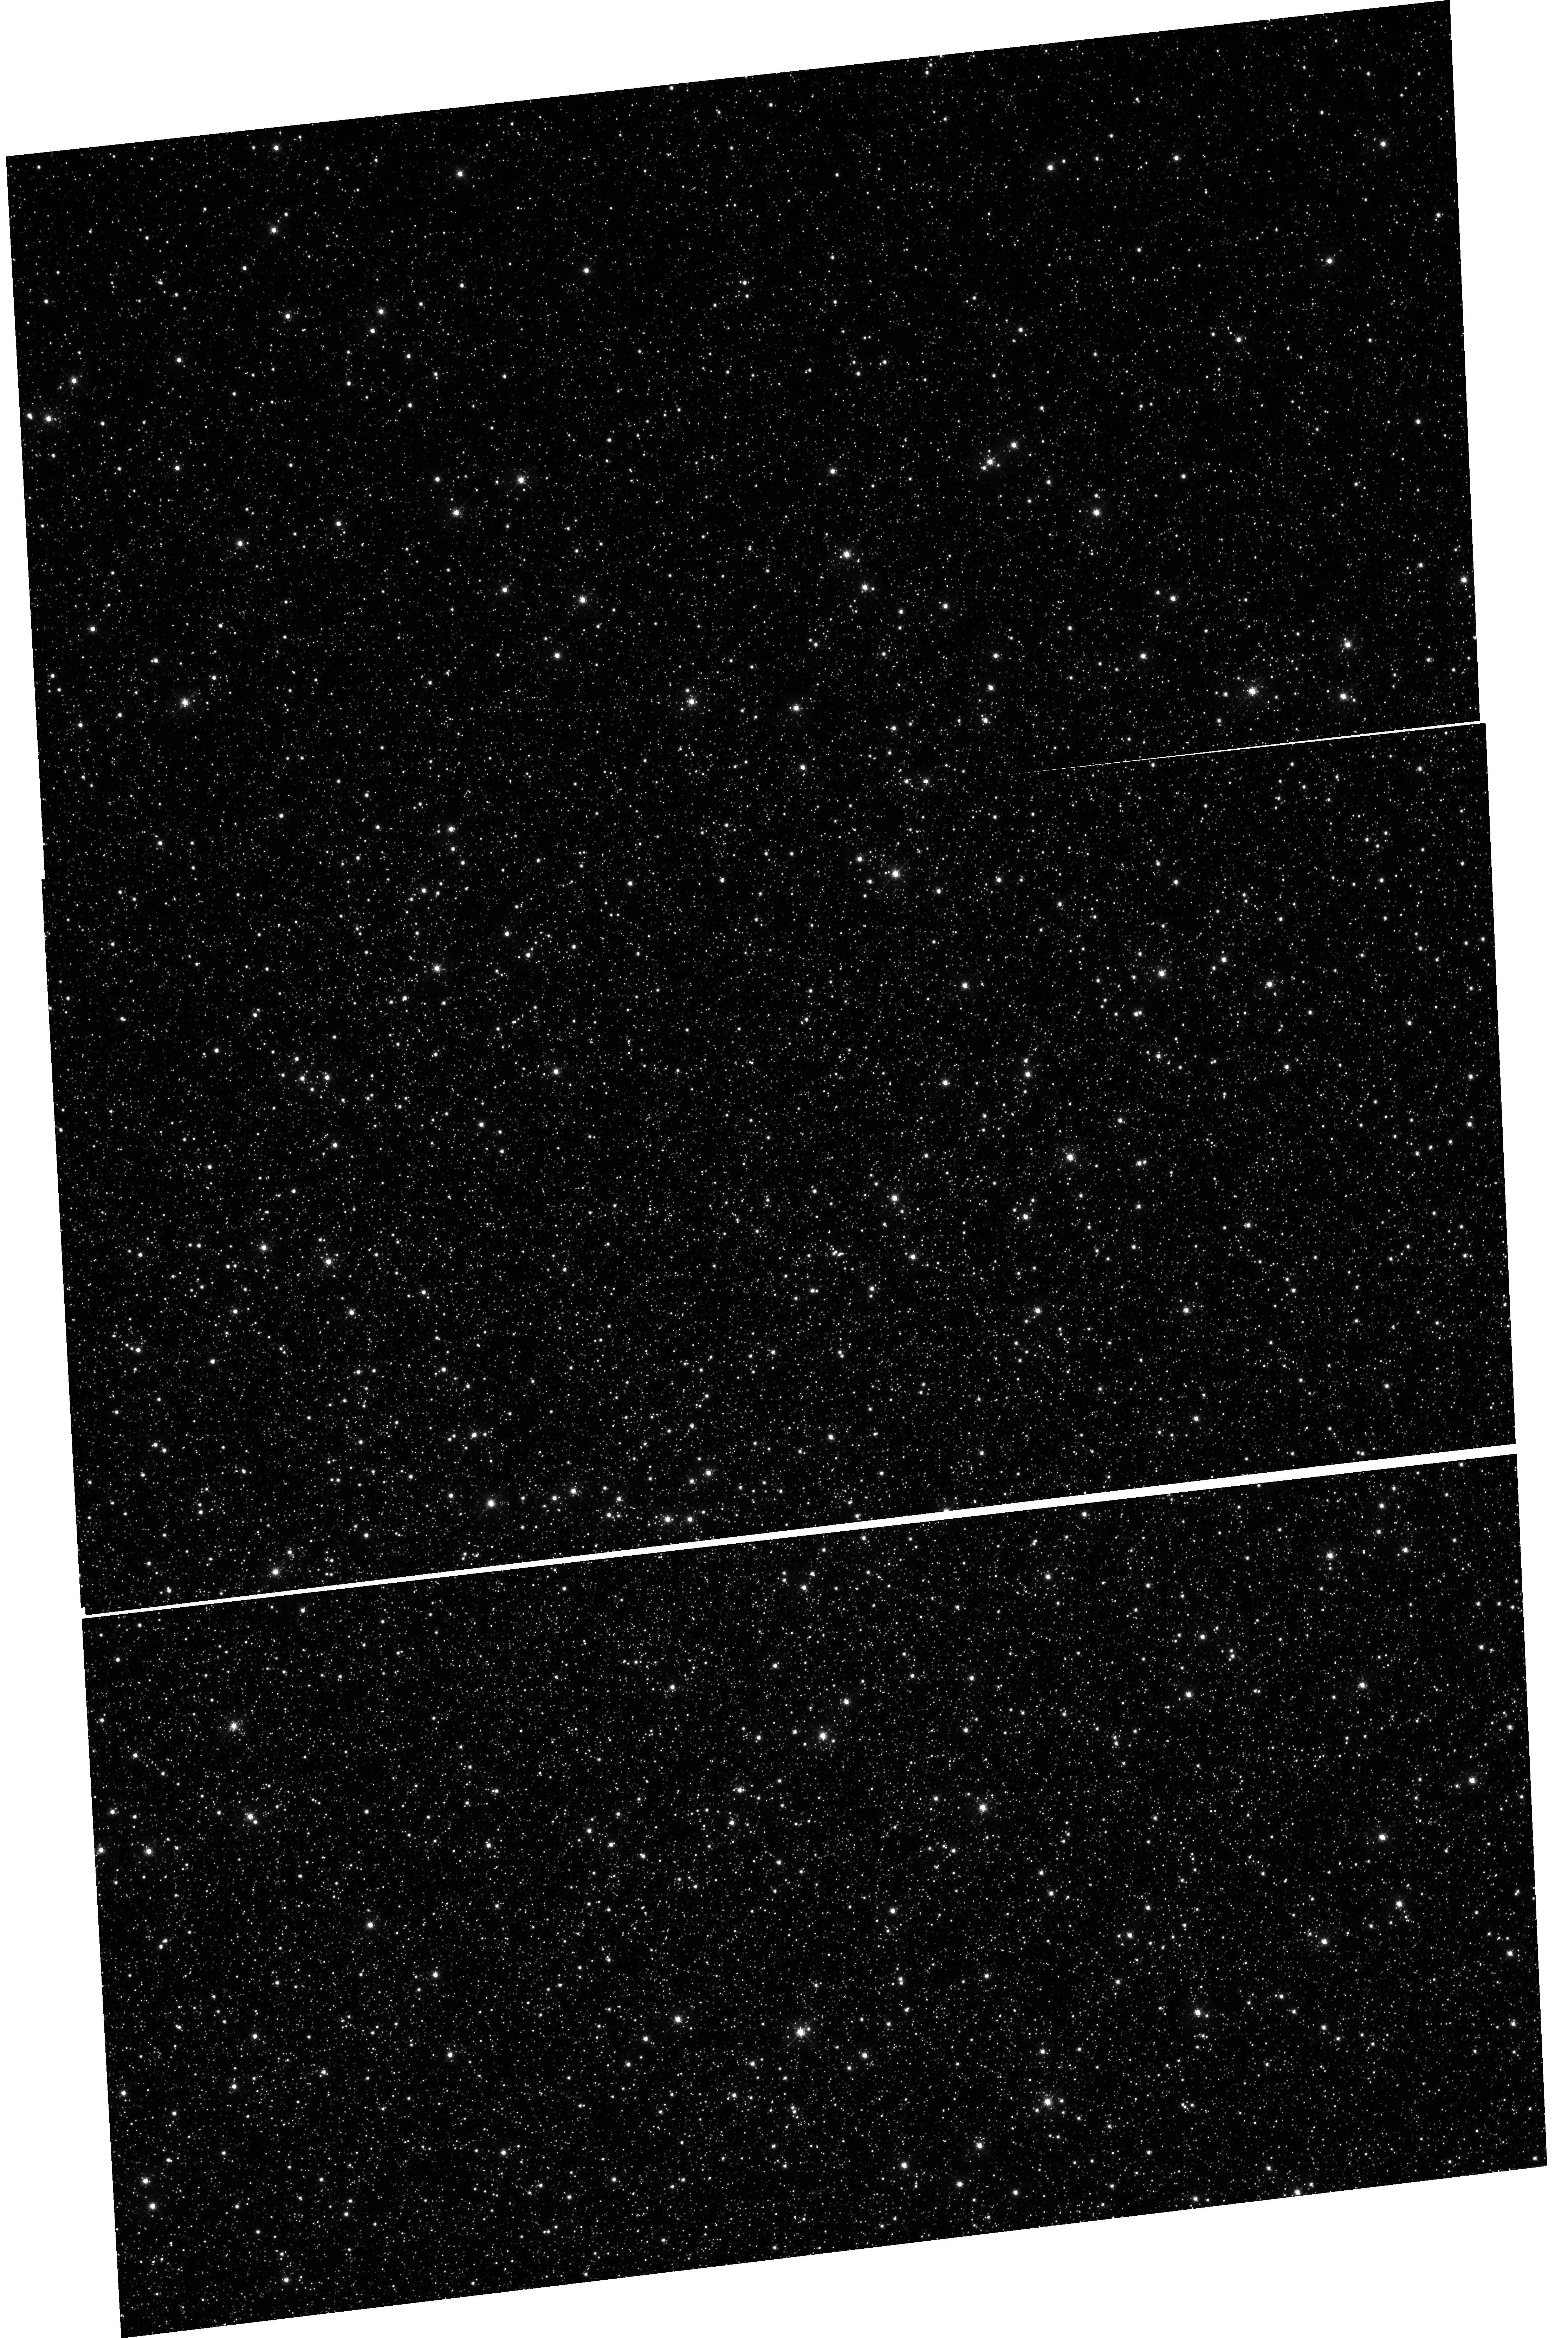
Target: OMEGACEN. Instrument: WFC3/UVIS. Filter: F502N. Exposure: 48 min. Observation ID: hst_17953_02_wfc3_uvis_f502n_iflj02

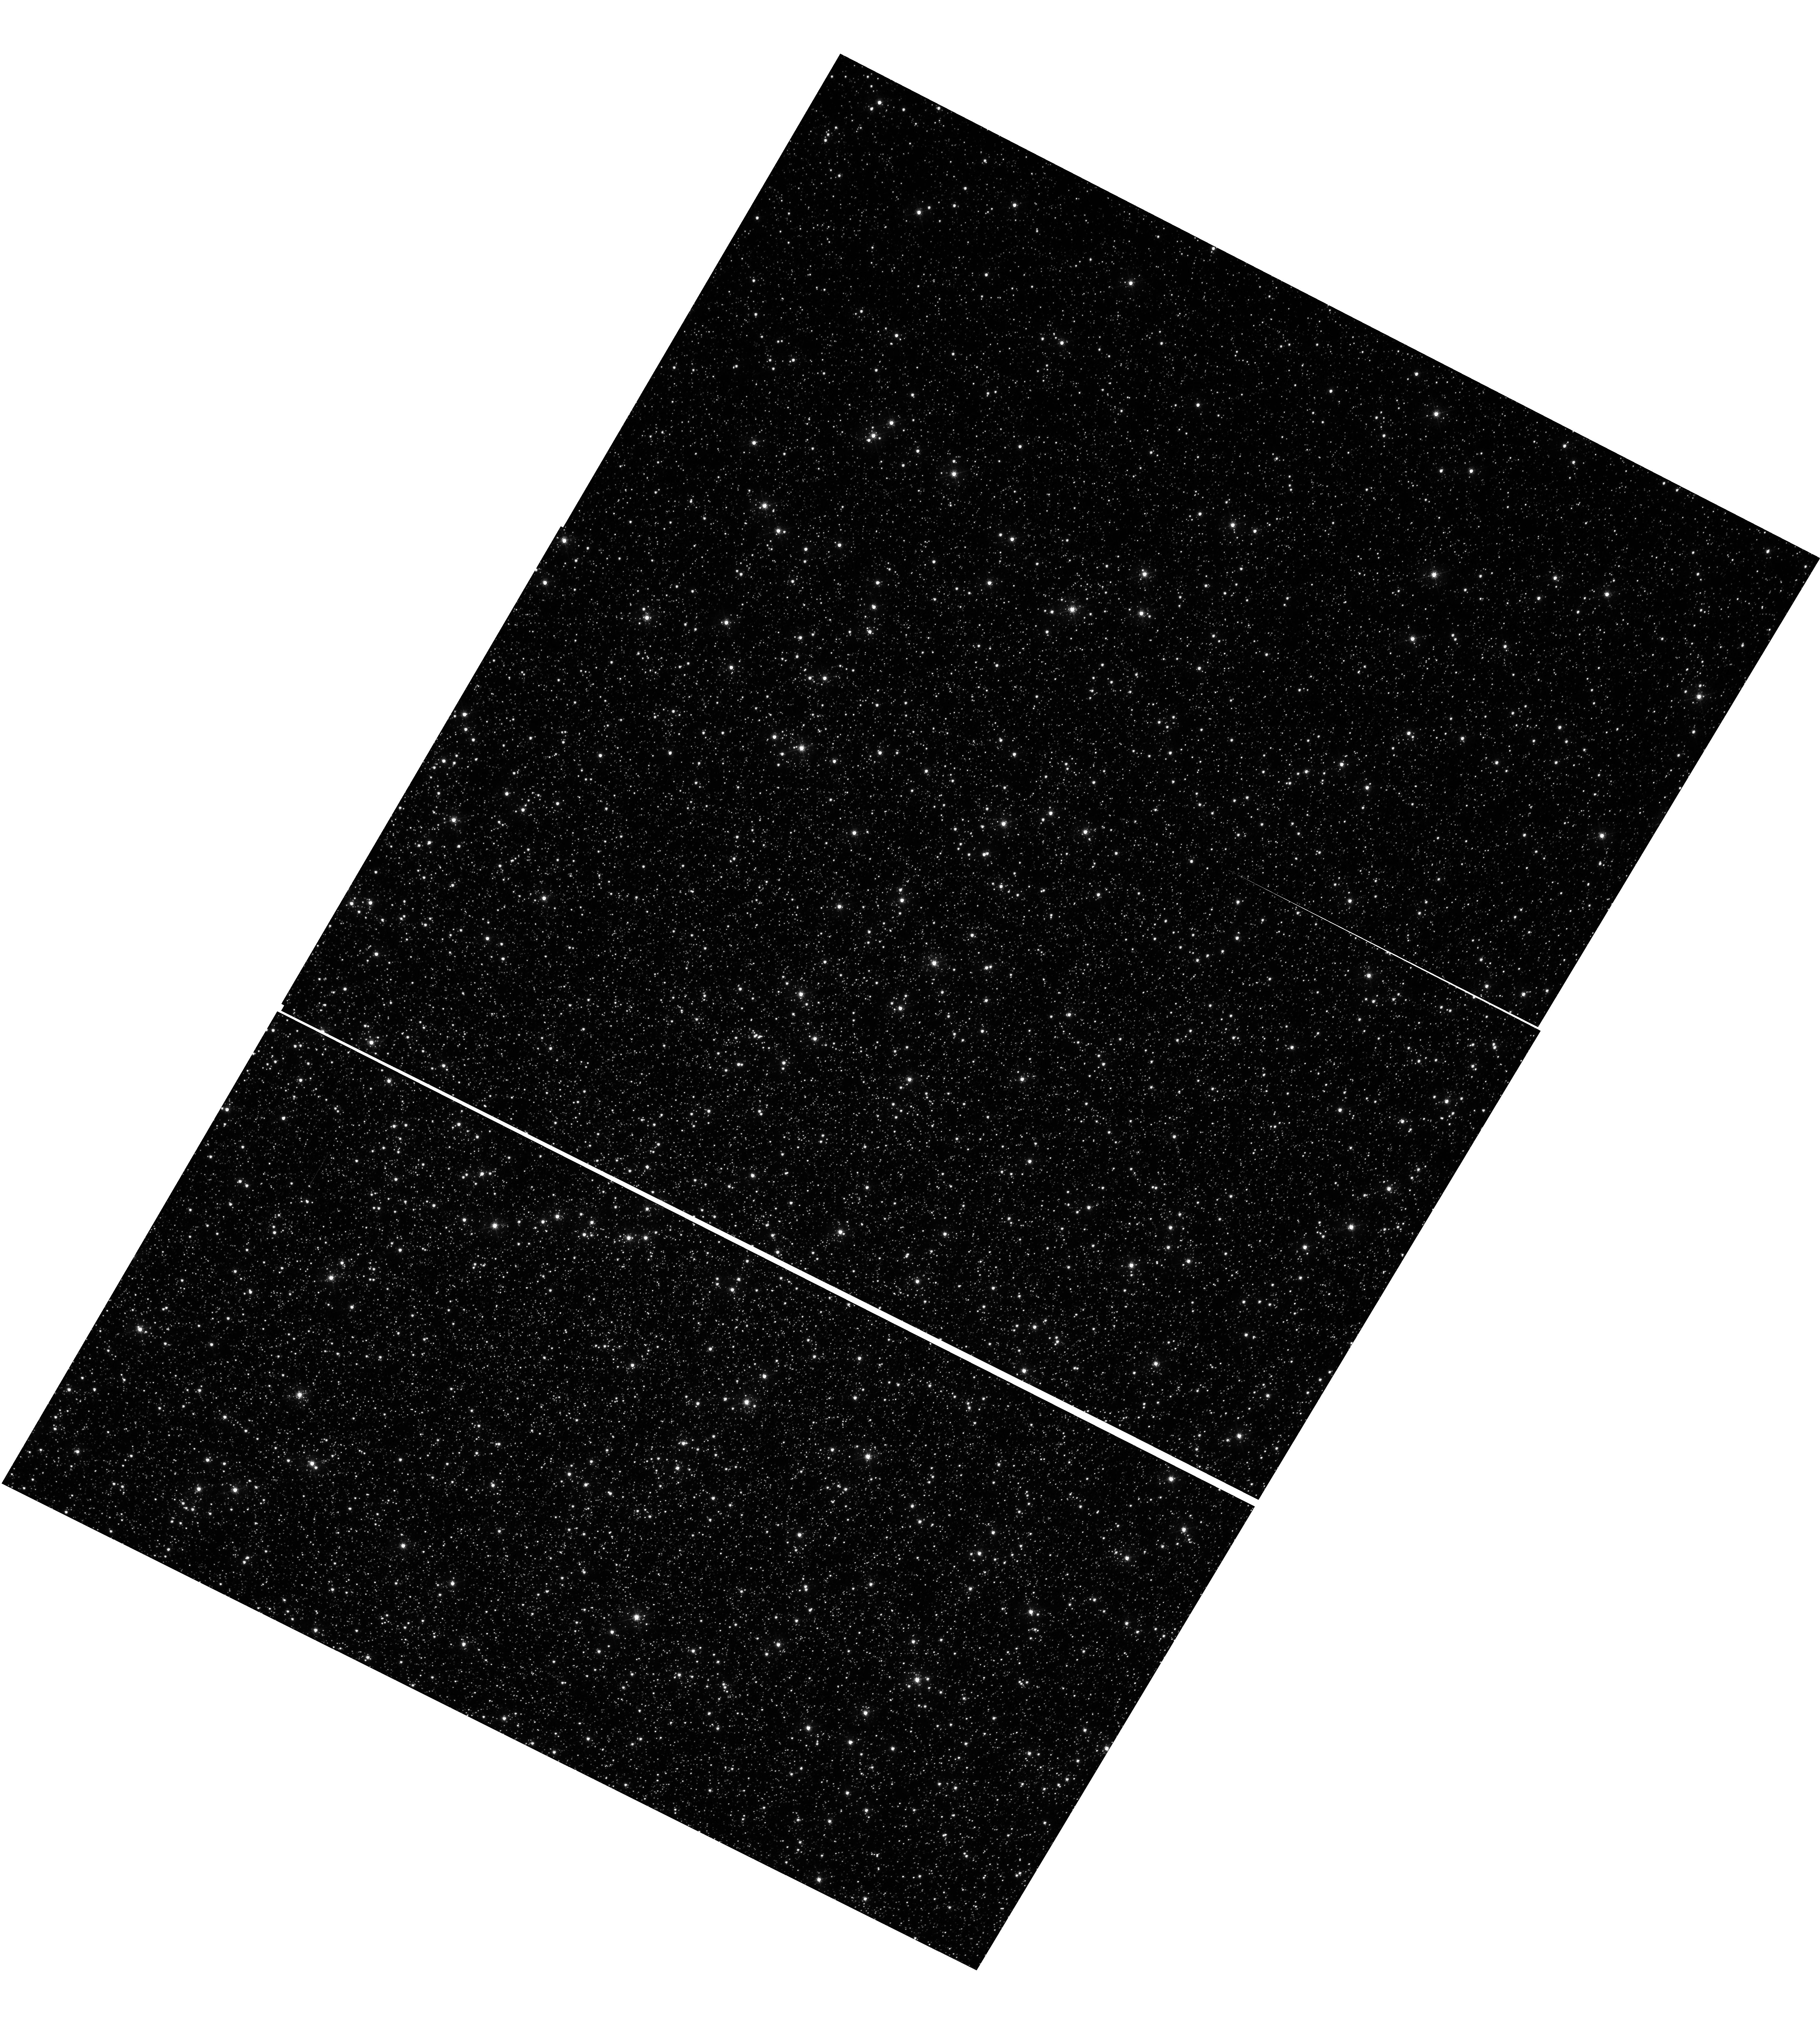
Target: OMEGACEN. Instrument: WFC3/UVIS. Filter: F502N. Exposure: 48 min. Observation ID: hst_17953_01_wfc3_uvis_f502n_iflj01

WFC3 UVIS CTE Monitor (Star Cluster) (PI: Kuhn, Benjamin)

This program is a recurring UVIS calibration monitor that will observe two stellar clusters (Omega Centauri, and 47 Tuc) to measure the flux loss of point sources as a function of detector row number due to degrading Charge Transfer Efficiency (CTE). Because CTE fluctuates with characteristics such as source flux and background level, this program is designed to take short and long exposures, at various commanded post-flash levels with the F502N filter. We will compare the results from these new observations with previous external CTE calibration programs and update the aperture phometry-based CTE model. Furthermore, ACS has an external CTE calibration program that observes NGC 104 at various post-flash levels that can also be used for direct comparison. Lastly, these data will be used to help monitor/improve the empirical pixel-based CTE correction (FLC/DRC).